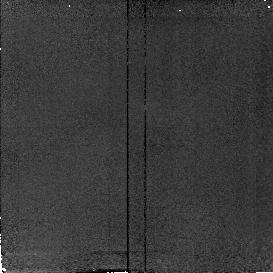
Target: field at RA 154.021°, Dec 30.574°
Instrument: NICMOS/NIC2
Filter: F160W
Exposure: 4 min
Observation ID: n4ni02050

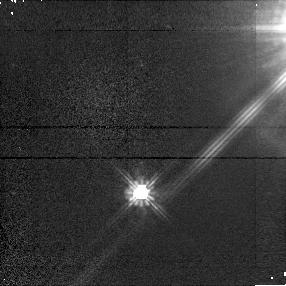
Target: CTI6-PSF
Instrument: NICMOS/NIC1
Filter: F110W
Exposure: 3 min
Observation ID: n4ni510q0

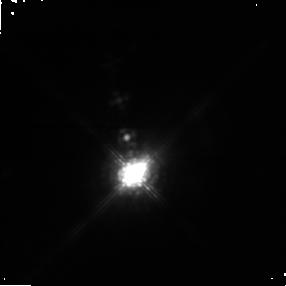
Target: CIT6
Instrument: NICMOS/NIC1
Filter: POL0S
Exposure: 5 min
Observation ID: n4ni51010

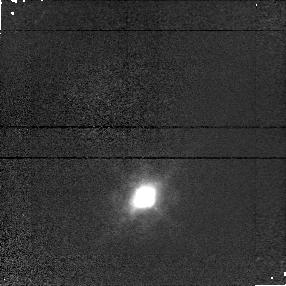
Target: CIT6
Instrument: NICMOS/NIC1
Filter: F095N
Exposure: 3 min
Observation ID: n4ni020a0

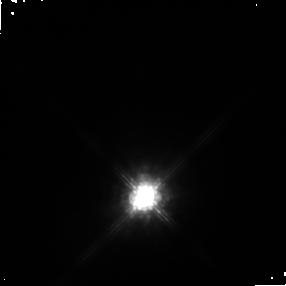
Target: CIT6
Instrument: NICMOS/NIC1
Filter: POL120S
Exposure: 4 min
Observation ID: n4ni02040

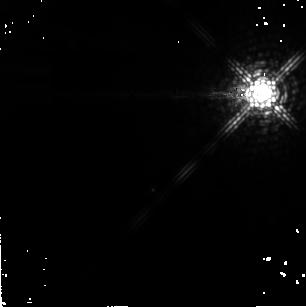
Target: CTI6-PSF
Instrument: NICMOS/NIC2
Filter: F222M
Exposure: 1 min
Observation ID: n4ni510k0

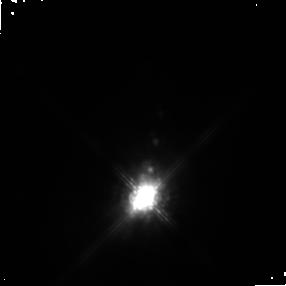
Target: CIT6
Instrument: NICMOS/NIC1
Filter: POL240S
Exposure: 4 min
Observation ID: n4ni02070

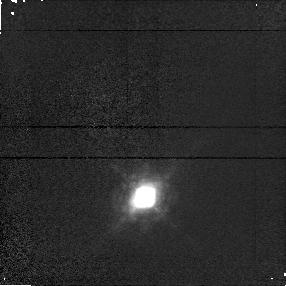
Target: CIT6
Instrument: NICMOS/NIC1
Filter: F097N
Exposure: 3 min
Observation ID: n4ni020d0

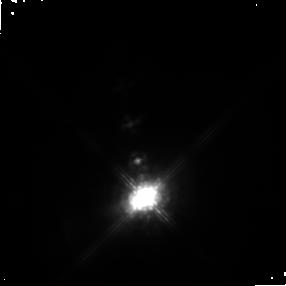
Target: CIT6
Instrument: NICMOS/NIC1
Filter: POL0S
Exposure: 4 min
Observation ID: n4ni02010

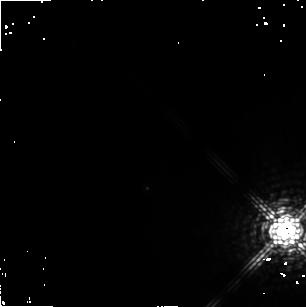
Target: CTI6-PSF
Instrument: NICMOS/NIC2
Filter: F222M
Exposure: 1 min
Observation ID: n4ni010k0

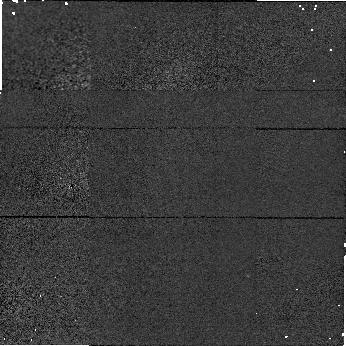
Target: field at RA 154.019°, Dec 30.569°
Instrument: NICMOS/NIC1
Filter: F160W
Exposure: 1 min
Observation ID: n4ni010l0

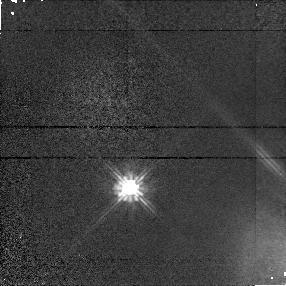
Target: CTI6-PSF
Instrument: NICMOS/NIC1
Filter: F110W
Exposure: 3 min
Observation ID: n4ni010q0

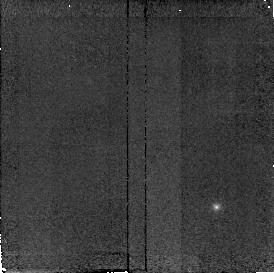
Target: field at RA 154.000°, Dec 30.571°
Instrument: NICMOS/NIC2
Filter: F160W
Exposure: 3 min
Observation ID: n4ni510r0

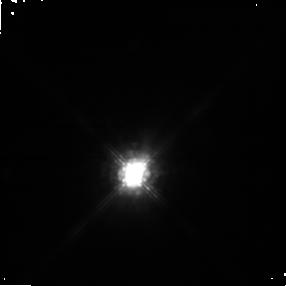
Target: CIT6
Instrument: NICMOS/NIC1
Filter: POL120S
Exposure: 5 min
Observation ID: n4ni51040

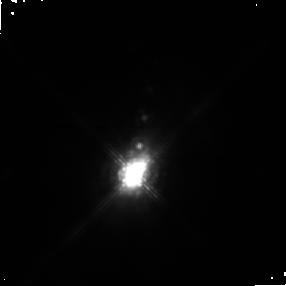
Target: CIT6
Instrument: NICMOS/NIC1
Filter: POL240S
Exposure: 5 min
Observation ID: n4ni51070

The Onset of Axisymmetry in Proto-Planetary Nebulae (PI: Schmidt, Gary D.)

The high-resolution imaging and multicolor polarimetric capabilities of NICMOS comprise a superb combination for studying the processes by which evolved ~solar mass stars shed their outer layers to form planetary nebulae. WFPC2 images of the very bright infrared source CIT 6 have confirmed that this Extreme Carbon Star is currently forming a planetary nebula with bipolar morphology. Measuring little larger than our Solar System (nearly 100* smaller than its older cousin, the Egg Nebula) CIT 6 is clearly an object in transition. Yet its relative proximity allows the nebula to be studied directly. Planned 3-color imaging over 1.1-2.3 micron and imaging polarimetry in 2 colors will be used to confirm the location and orientation of the presumed dense dusty torus, and to search for the illuminating star(s). With a rich history of variability both in spectrum and polarization, two well- separated observations are requested to distinguish transient from more permanent structural properties. These data, the first high angular resolution infrared observations of the source, will delineate the thermal structure of the nebula and provide the necessary framework to interpret future satellite and groundbased observations well after the end of the NICMOS mission.